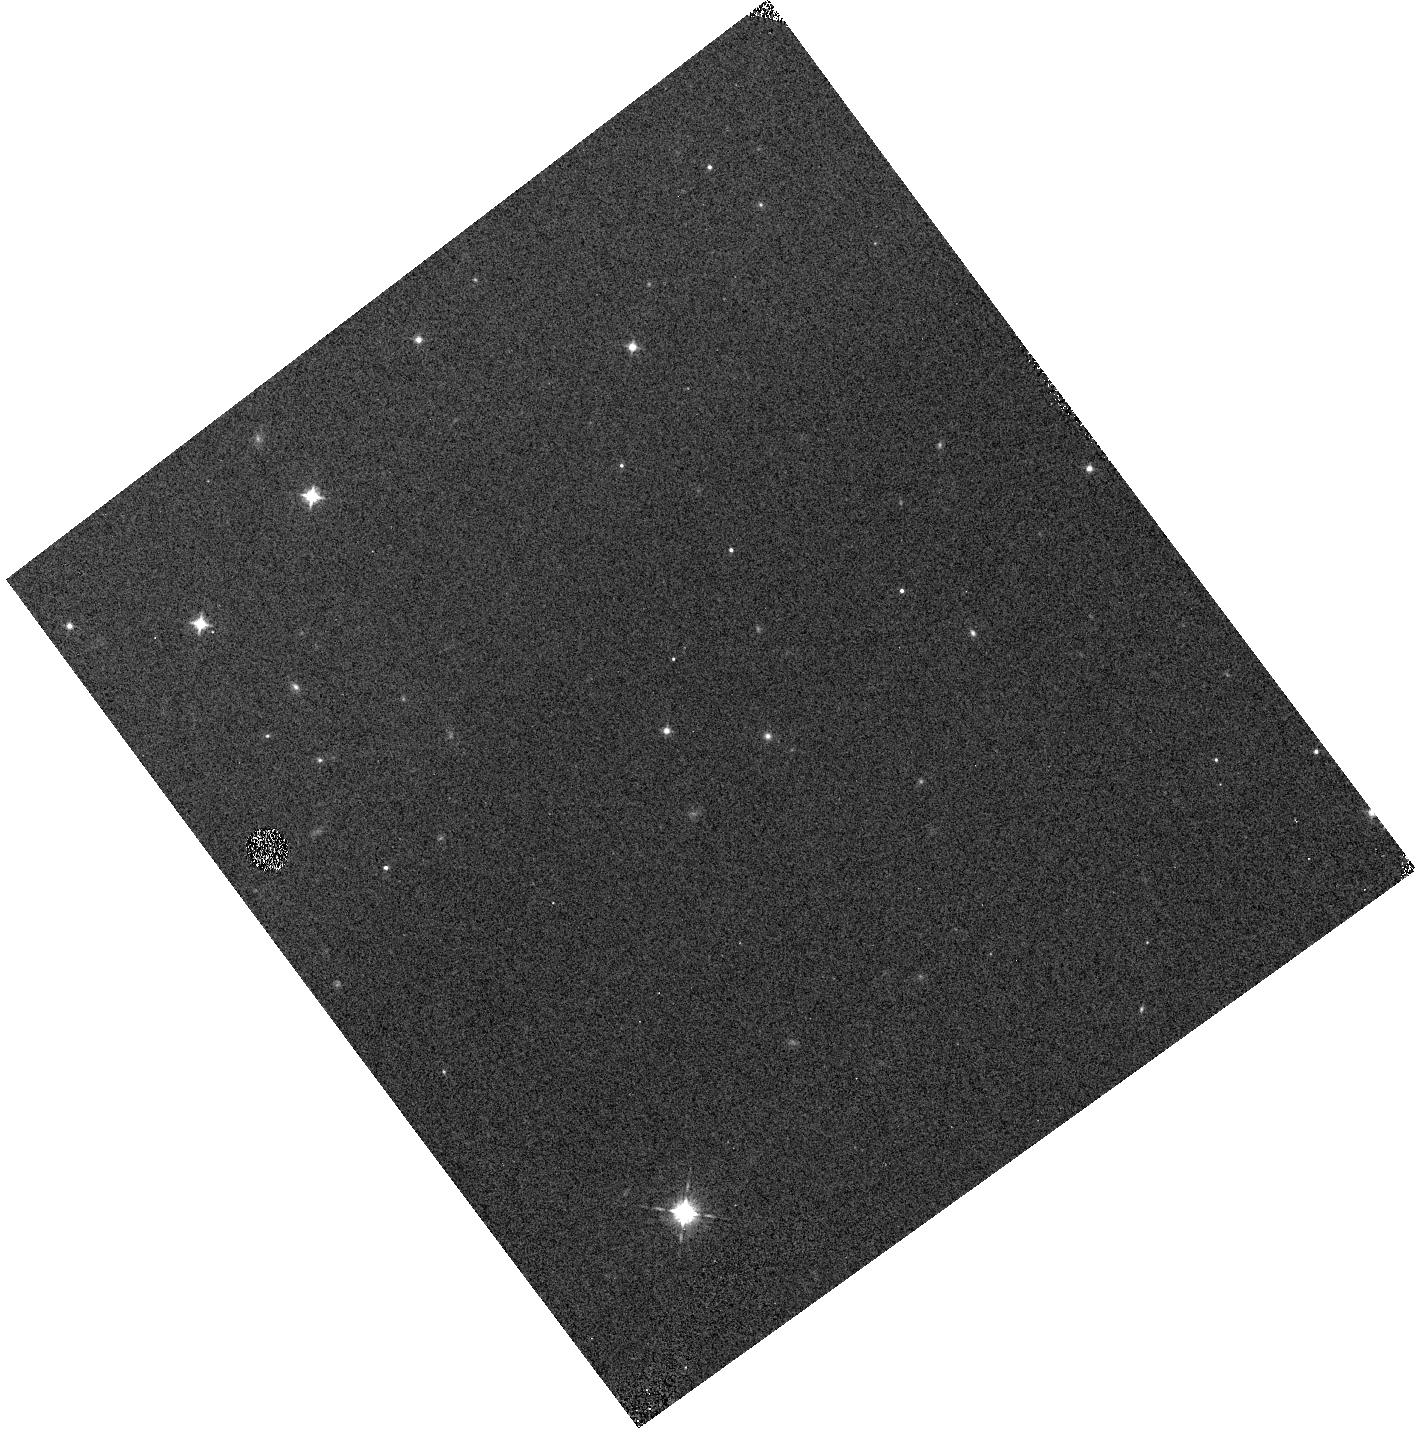
Target: WDJ181144.96+654916.42. Instrument: WFC3/IR. Filter: F098M. Exposure: 1 min. Observation ID: hst_16702_02_wfc3_ir_f098m_iepb02

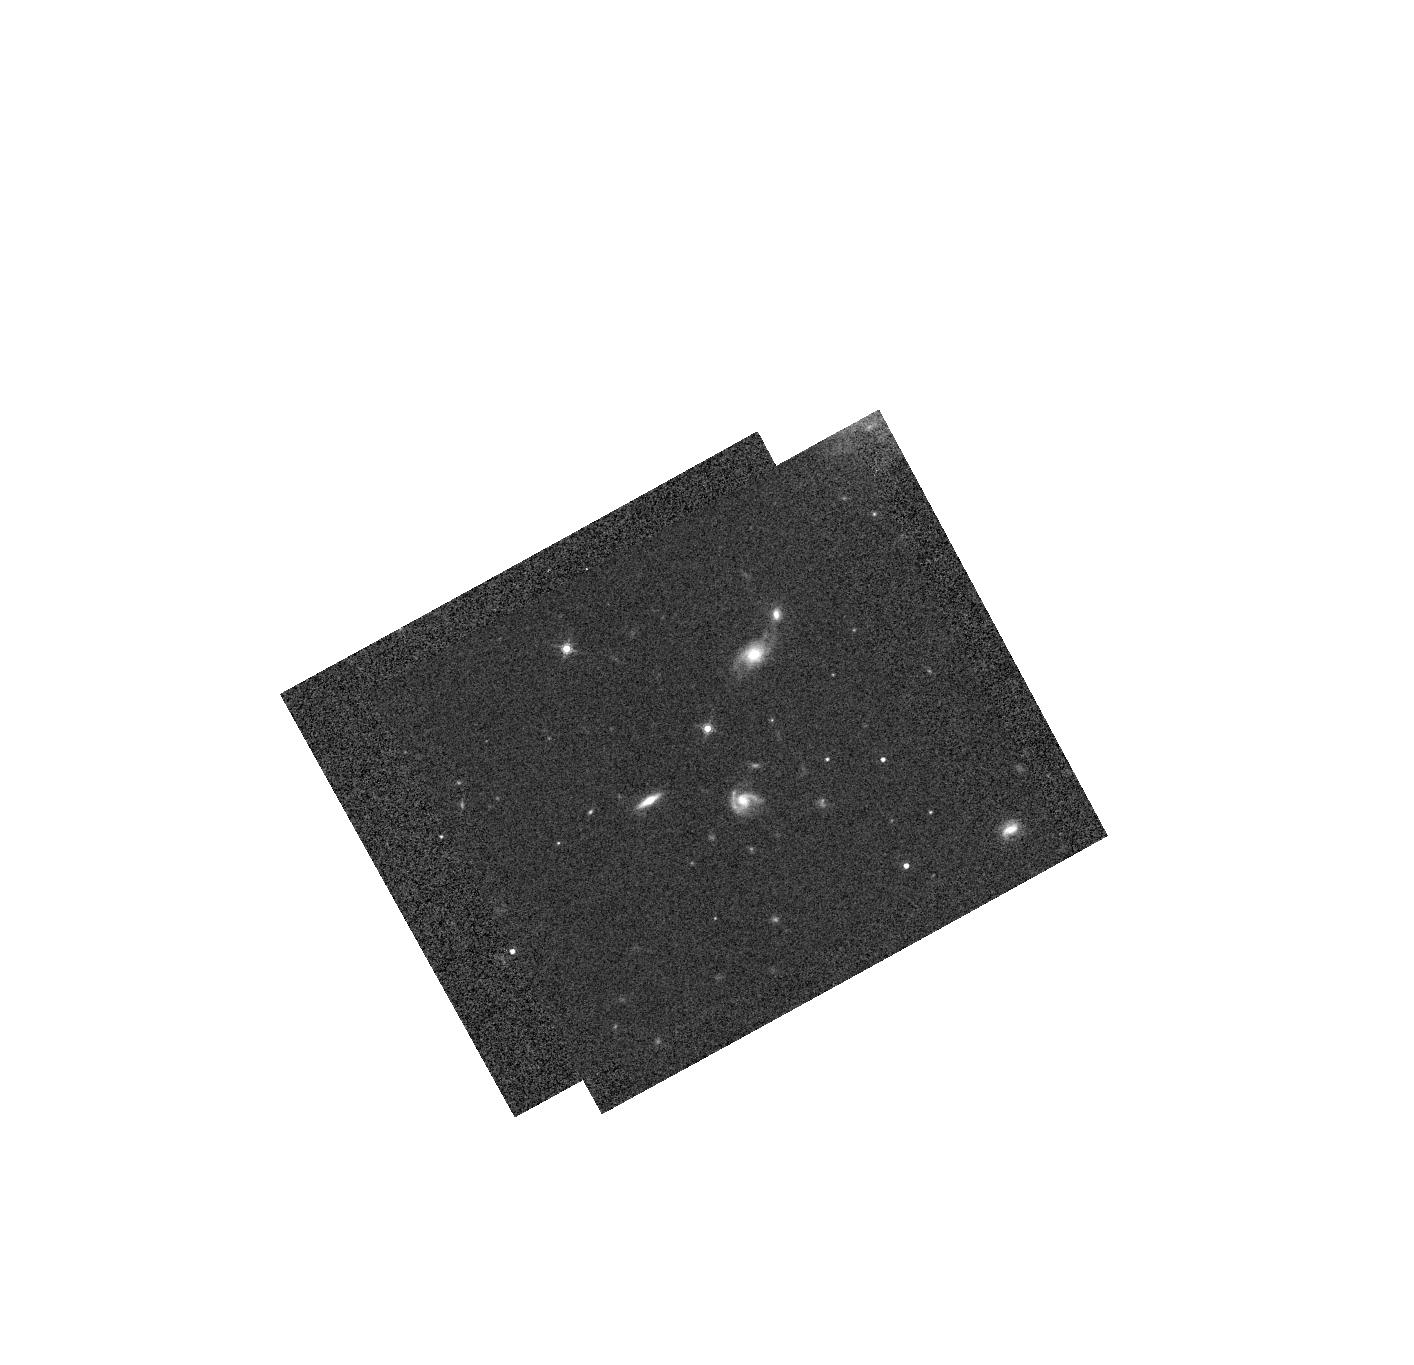
Target: WDJ174911.78+643533.54. Instrument: WFC3/IR. Filter: F160W. Exposure: 2 min. Observation ID: hst_16702_04_wfc3_ir_f160w_iepb04

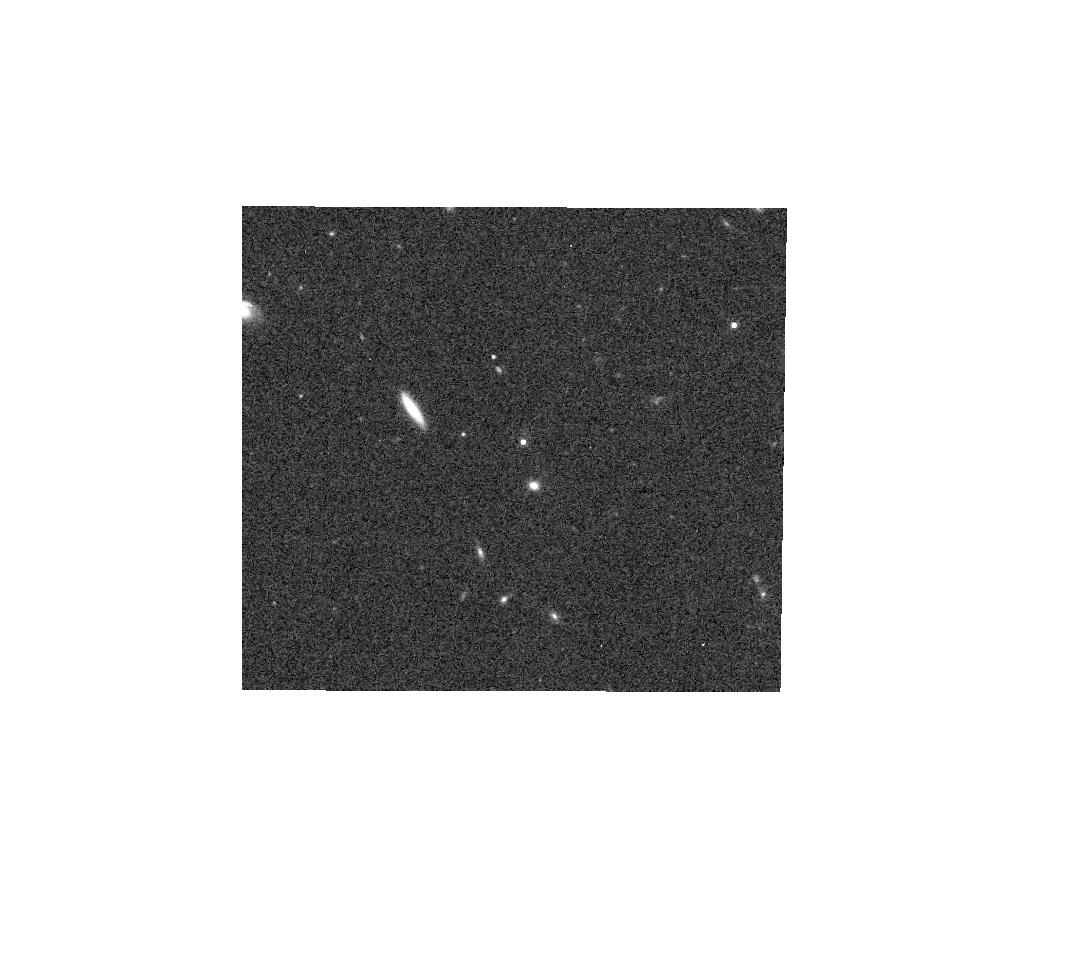
Target: WDJ040027.30-502542.04. Instrument: WFC3/IR. Filter: F160W. Exposure: 2 min. Observation ID: hst_16702_01_wfc3_ir_f160w_iepb01

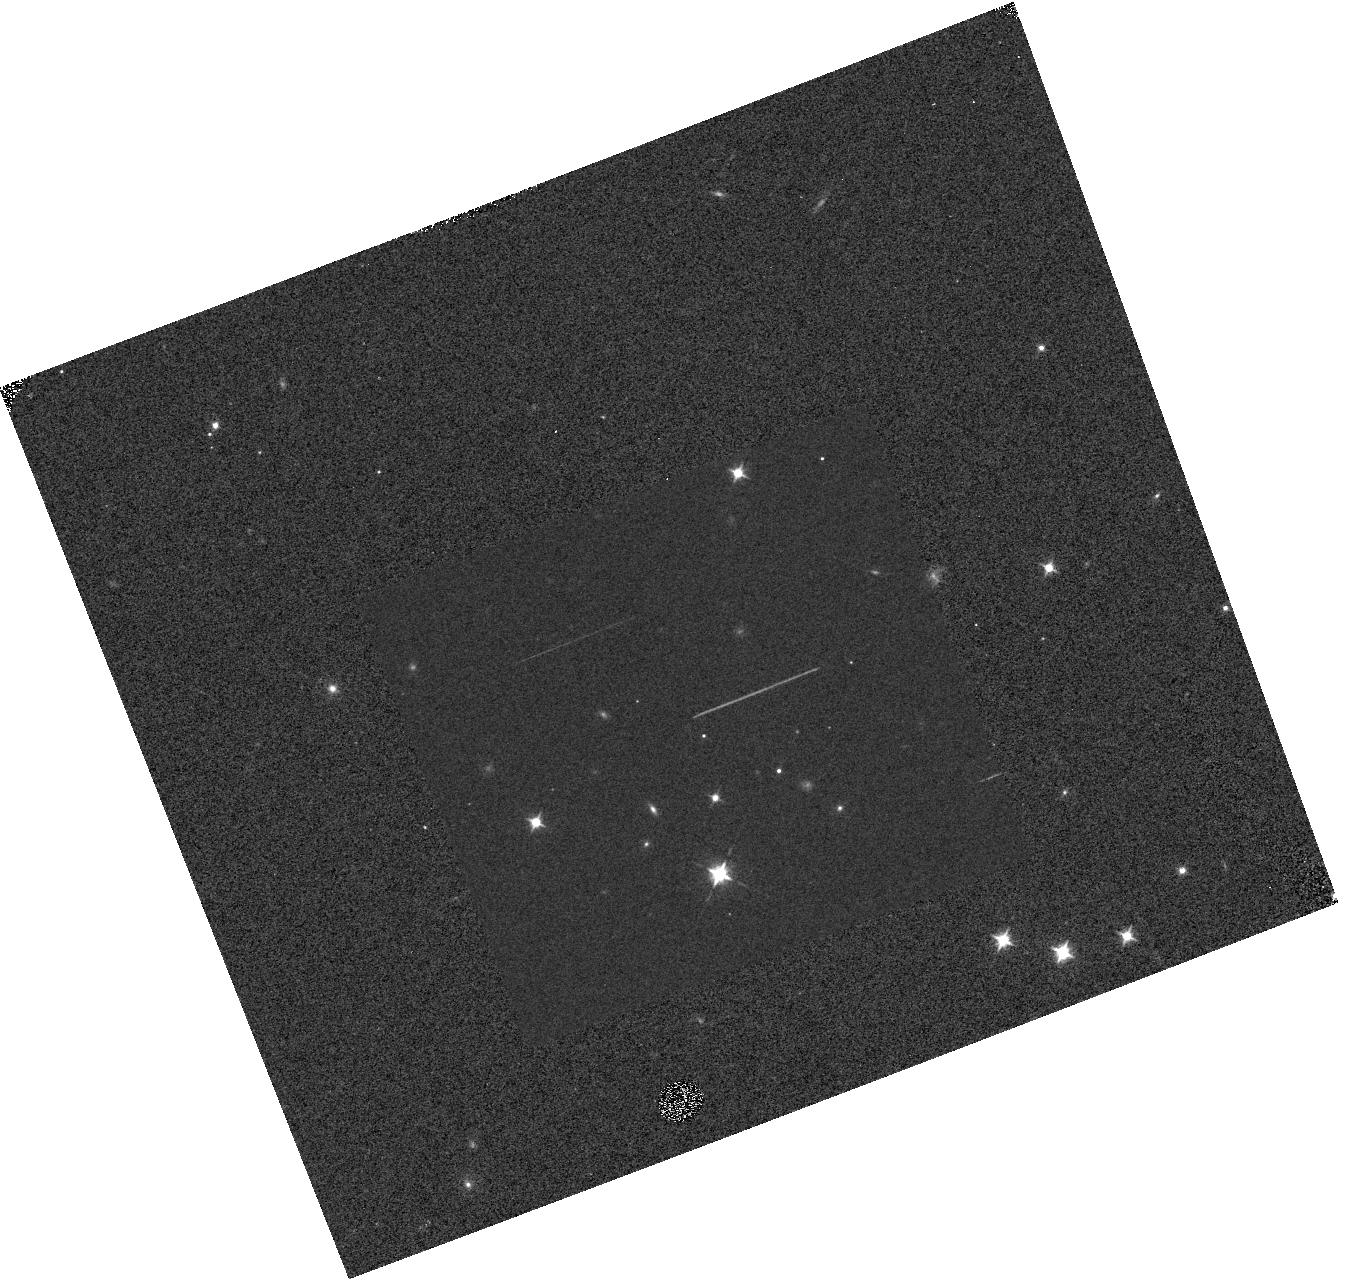
Target: WDJ175318.65+644502.15. Instrument: WFC3/IR. Filter: F098M. Exposure: 2 min. Observation ID: hst_16702_09_wfc3_ir_f098m_iepb09

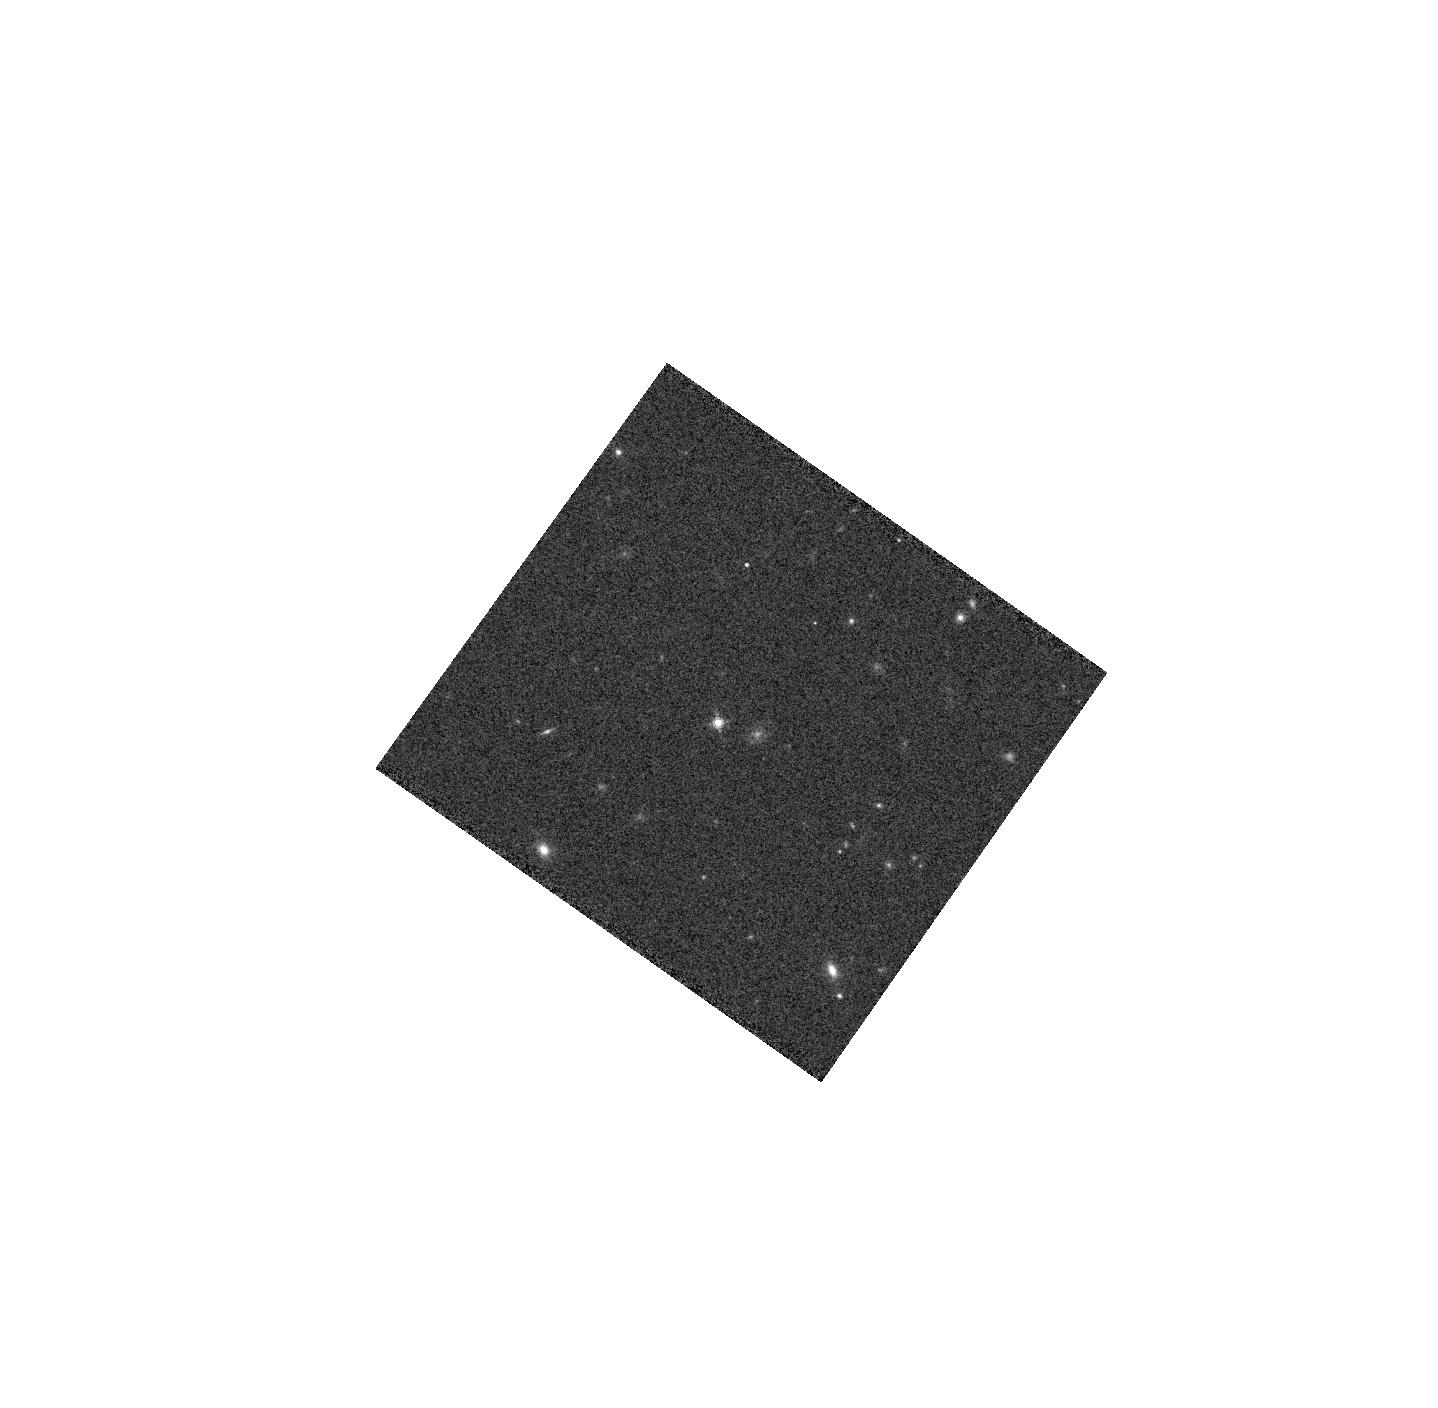
Target: WDJ041345.06-473726.29. Instrument: WFC3/IR. Filter: F160W. Exposure: 2 min. Observation ID: hst_16702_06_wfc3_ir_f160w_iepb06

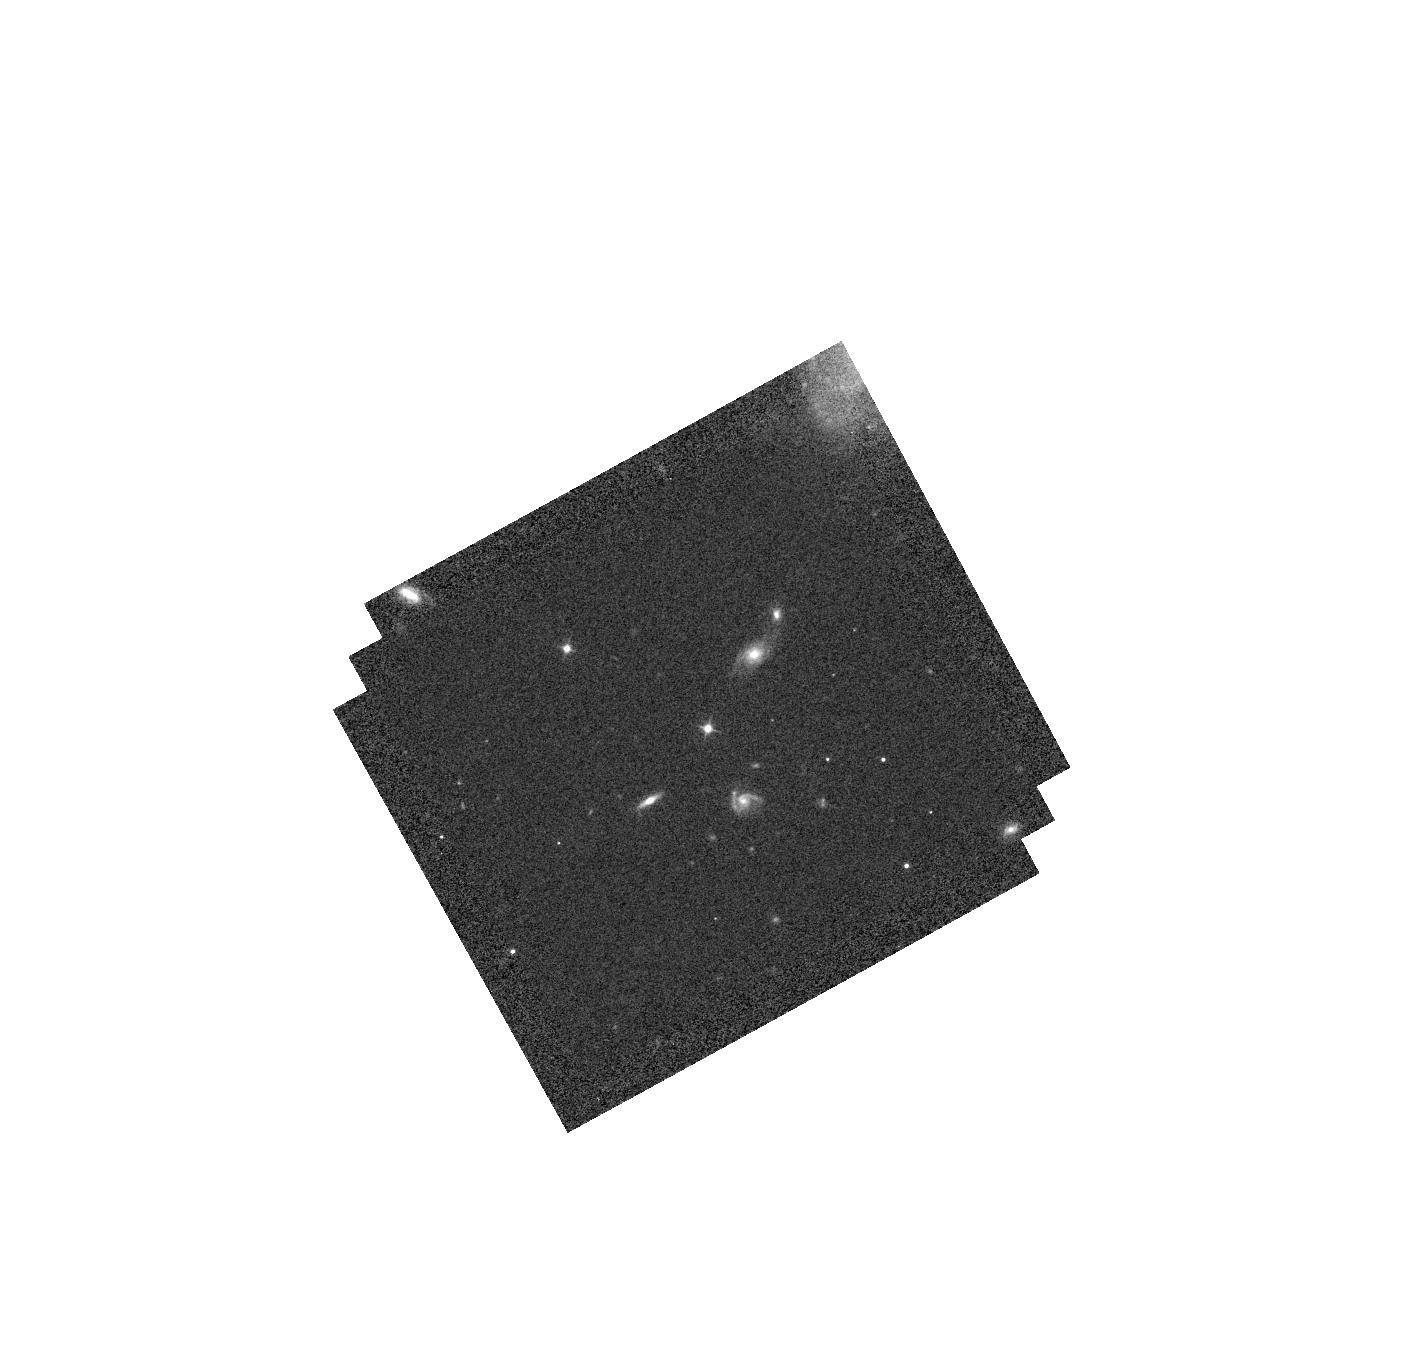
Target: WDJ174911.78+643533.54. Instrument: WFC3/IR. Filter: F110W. Exposure: 1 min. Observation ID: hst_16702_04_wfc3_ir_f110w_iepb04

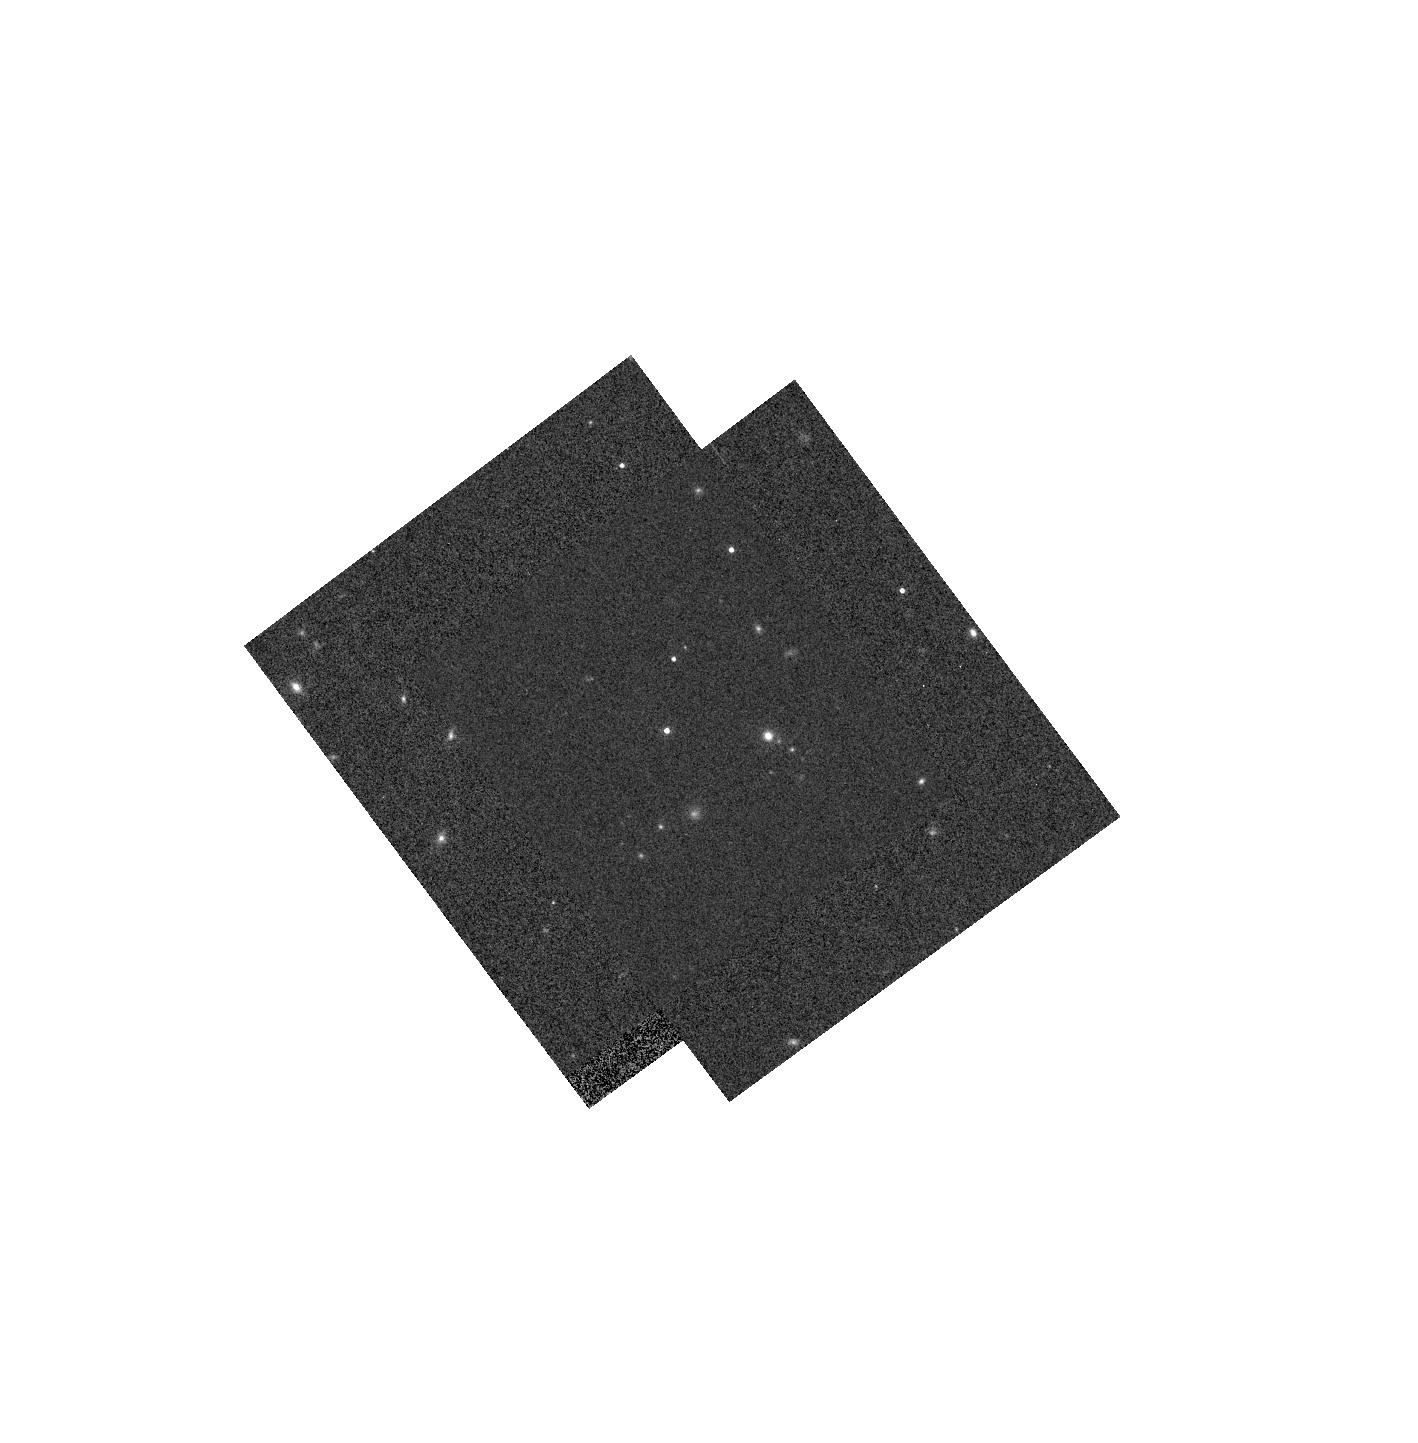
Target: WDJ181144.96+654916.42. Instrument: WFC3/IR. Filter: F160W. Exposure: 2 min. Observation ID: hst_16702_02_wfc3_ir_f160w_iepb02

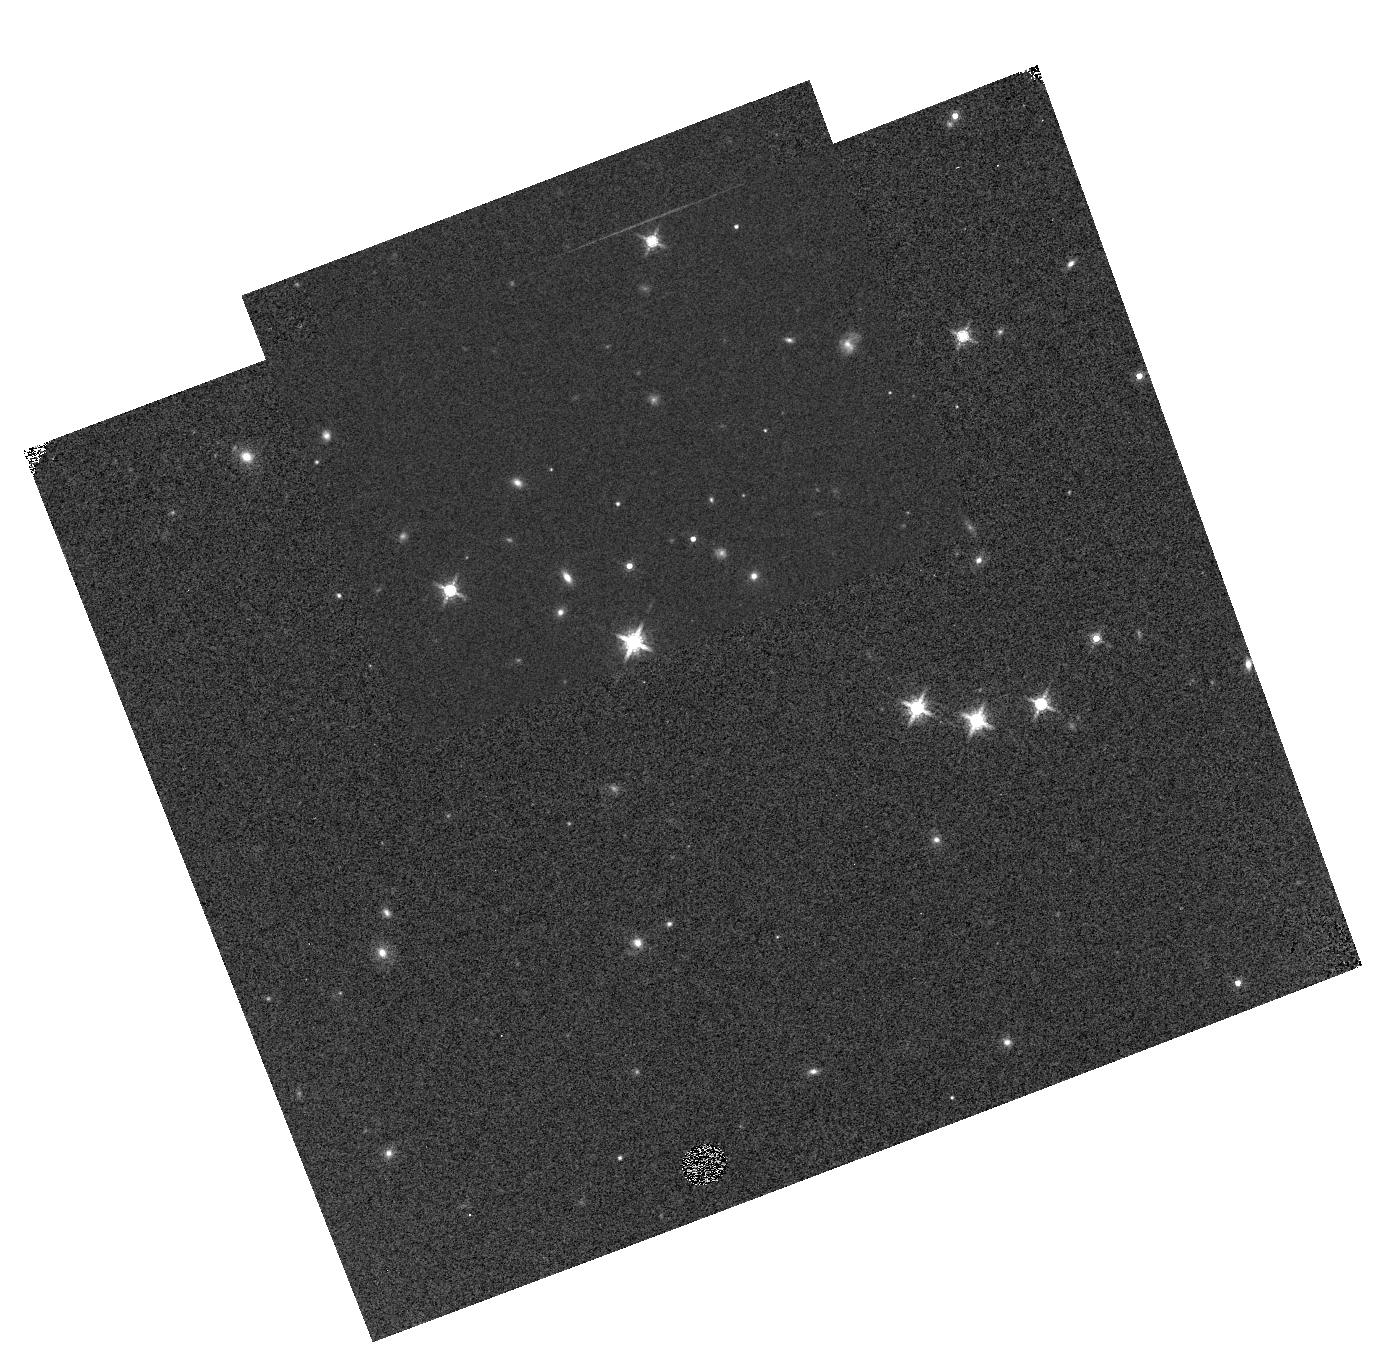
Target: WDJ175318.65+644502.15. Instrument: WFC3/IR. Filter: F160W. Exposure: 2 min. Observation ID: hst_16702_10_wfc3_ir_f160w_iepb10

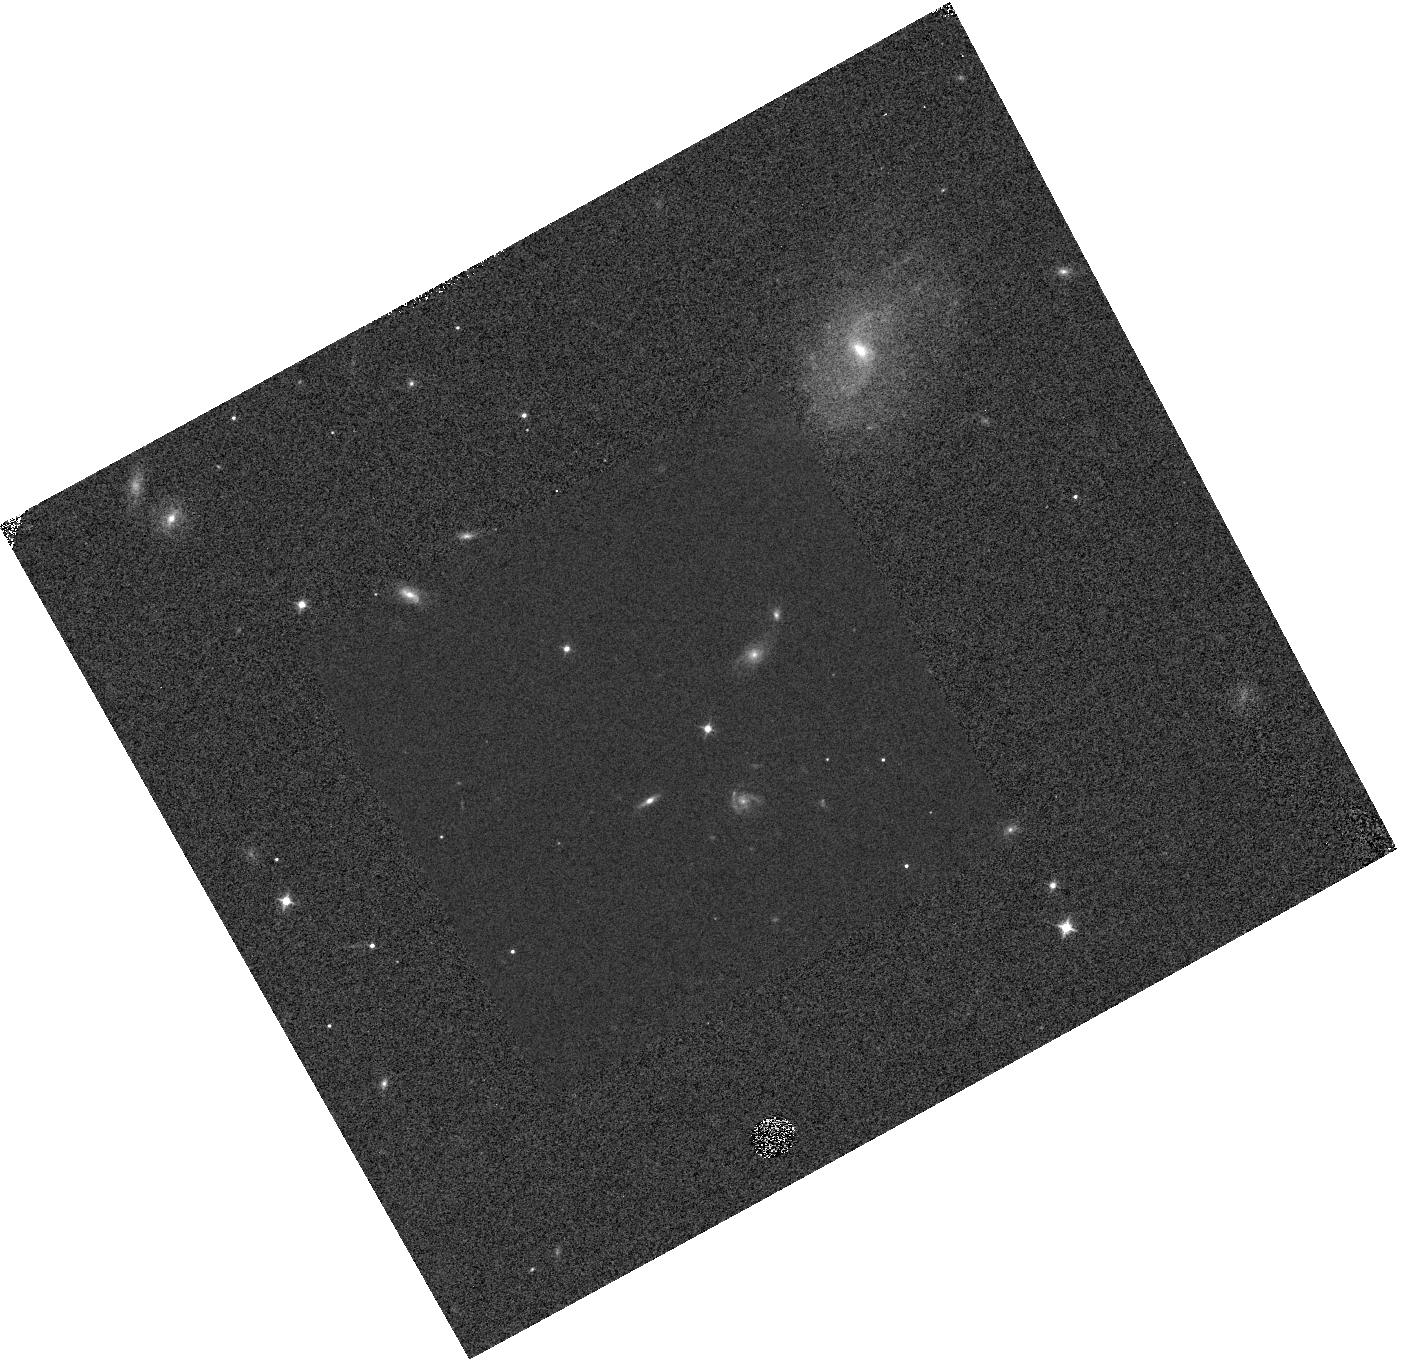
Target: WDJ174911.78+643533.54. Instrument: WFC3/IR. Filter: F098M. Exposure: 2 min. Observation ID: hst_16702_04_wfc3_ir_f098m_iepb04

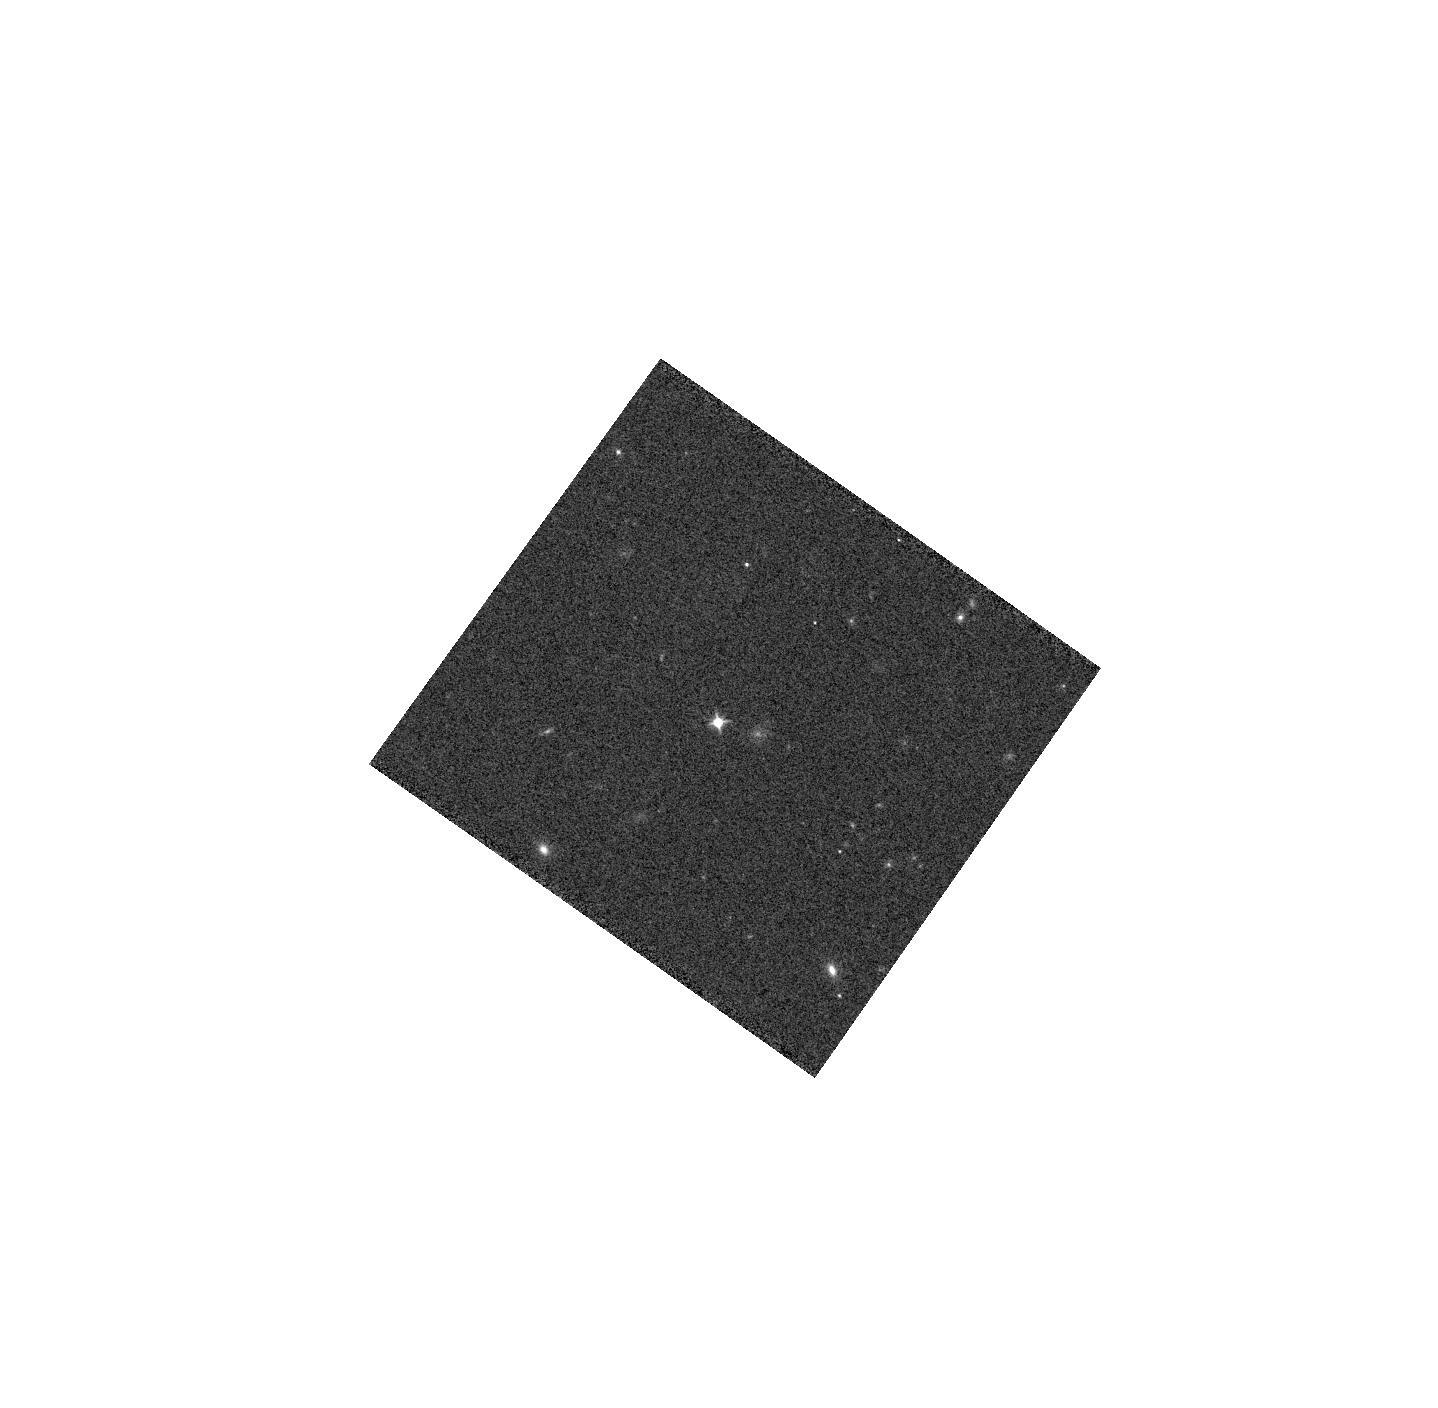
Target: WDJ041345.06-473726.29. Instrument: WFC3/IR. Filter: F110W. Exposure: 1 min. Observation ID: hst_16702_06_wfc3_ir_f110w_iepb06

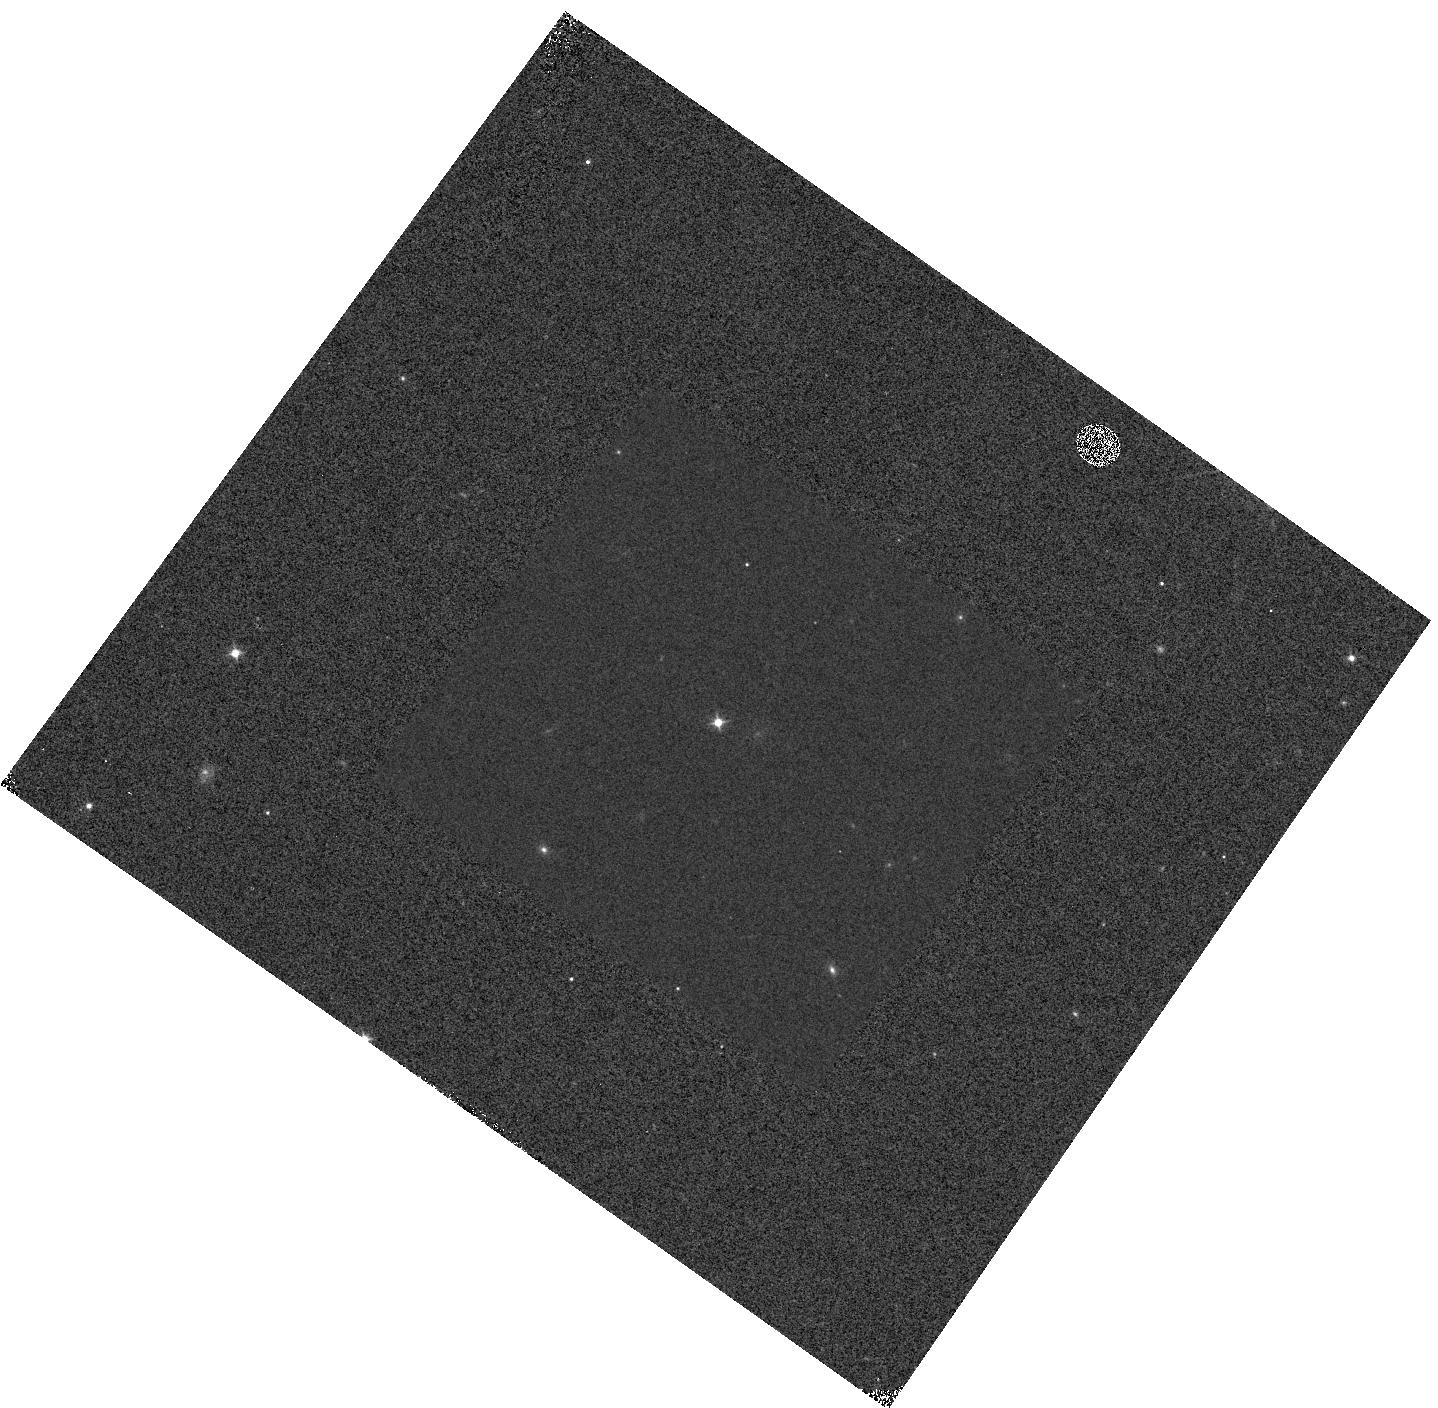
Target: WDJ041345.06-473726.29. Instrument: WFC3/IR. Filter: F098M. Exposure: 2 min. Observation ID: hst_16702_06_wfc3_ir_f098m_iepb06

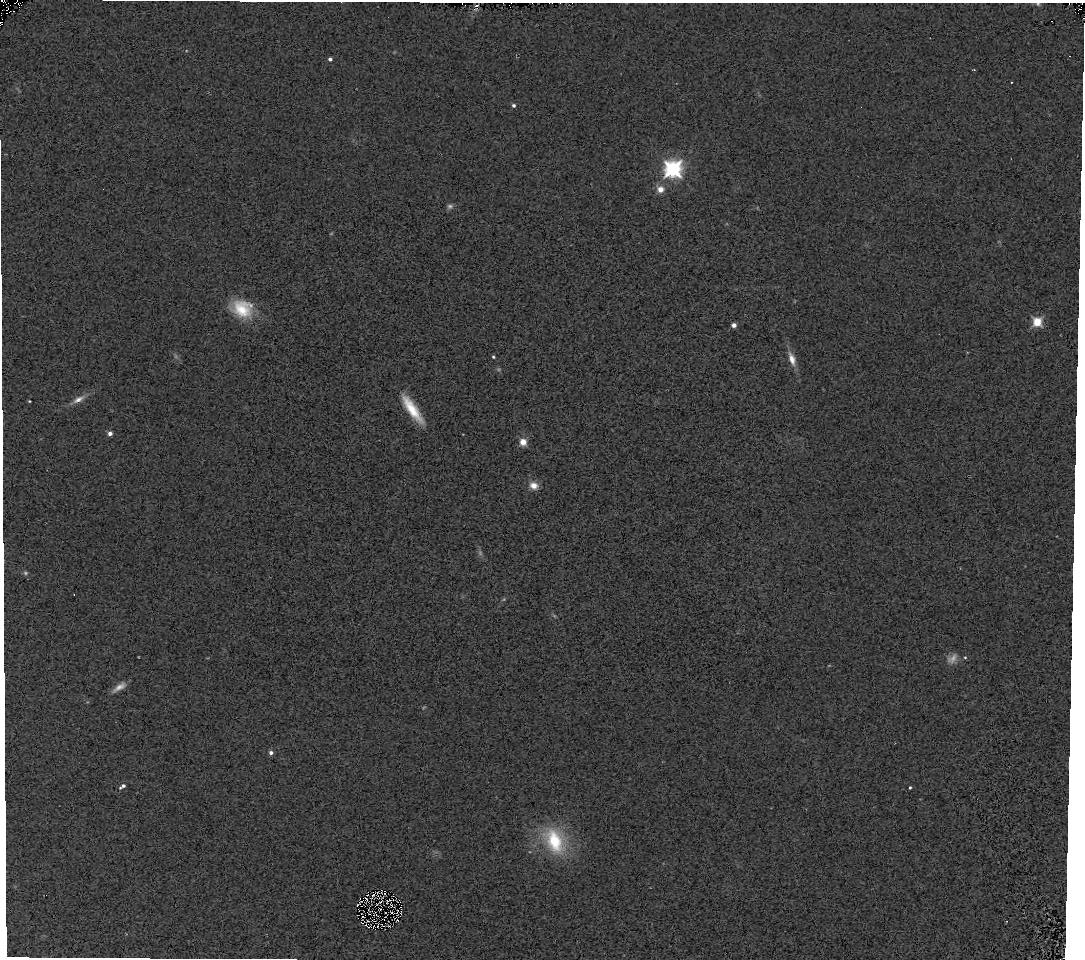
Target: WDJ040027.30-502542.04. Instrument: WFC3/IR. Filter: F098M. Exposure: 2 min. Observation ID: hst_16702_01_wfc3_ir_f098m_iepb01

Cross-calibration of HST, Euclid and Roman grism/prism through WFC3-IR faint spectrophotometric white dwarf standards near the North and South Ecliptic Poles (PI: Appleton, Philip N.)

One of the most exciting results in modern cosmology has been the discovery of the accelerated expansion of the Universe. It could be due to an unknown energy component (i.e., dark energy) or the modification of general relativity. In order to illuminate the unknown nature of the observed cosmic acceleration, ESA's Euclid and NASA's Roman Space Telescopes will be launched in 2022 and ~2026 respectively. They will complement each other in probing cosmic acceleration with high precision and accuracy, and need tight requirements on spectrophotometry to unprecedented accuracy. Accurate absolute spectrophotometry is vital to determine the fraction of baryonic matter turned into stars, for galaxy and supernovae surveys, and to enable legacy science. Extreme care must be taken to control systematic errors and biases. We propose to establish six hot White Dwarfs as stable, spectrophotometric IR standards for use by Euclid and Roman. The targets are suitable for spectrophotometry with the WFC3-IR grisms, and chosen to lie near both ecliptic poles within the Euclid and Roman CVZ. This allows for year-round accessibility. The stars lie within two planned, frequently repeated, Euclid deep fields, and in a likely location to be observed by Roman for calibration purposes. Although not formally an HST calibration proposal, our 11-orbit program will be vital in tying Euclid/Roman deep field spectra of faint galaxies to well-calibrated HST standards. It will also cross-calibrate the spectrophometry to broad-band IR colors of these faint high ecliptic-latitude sources. This proposed program is of critical importance to the successful calibration of both Euclid and Roman.